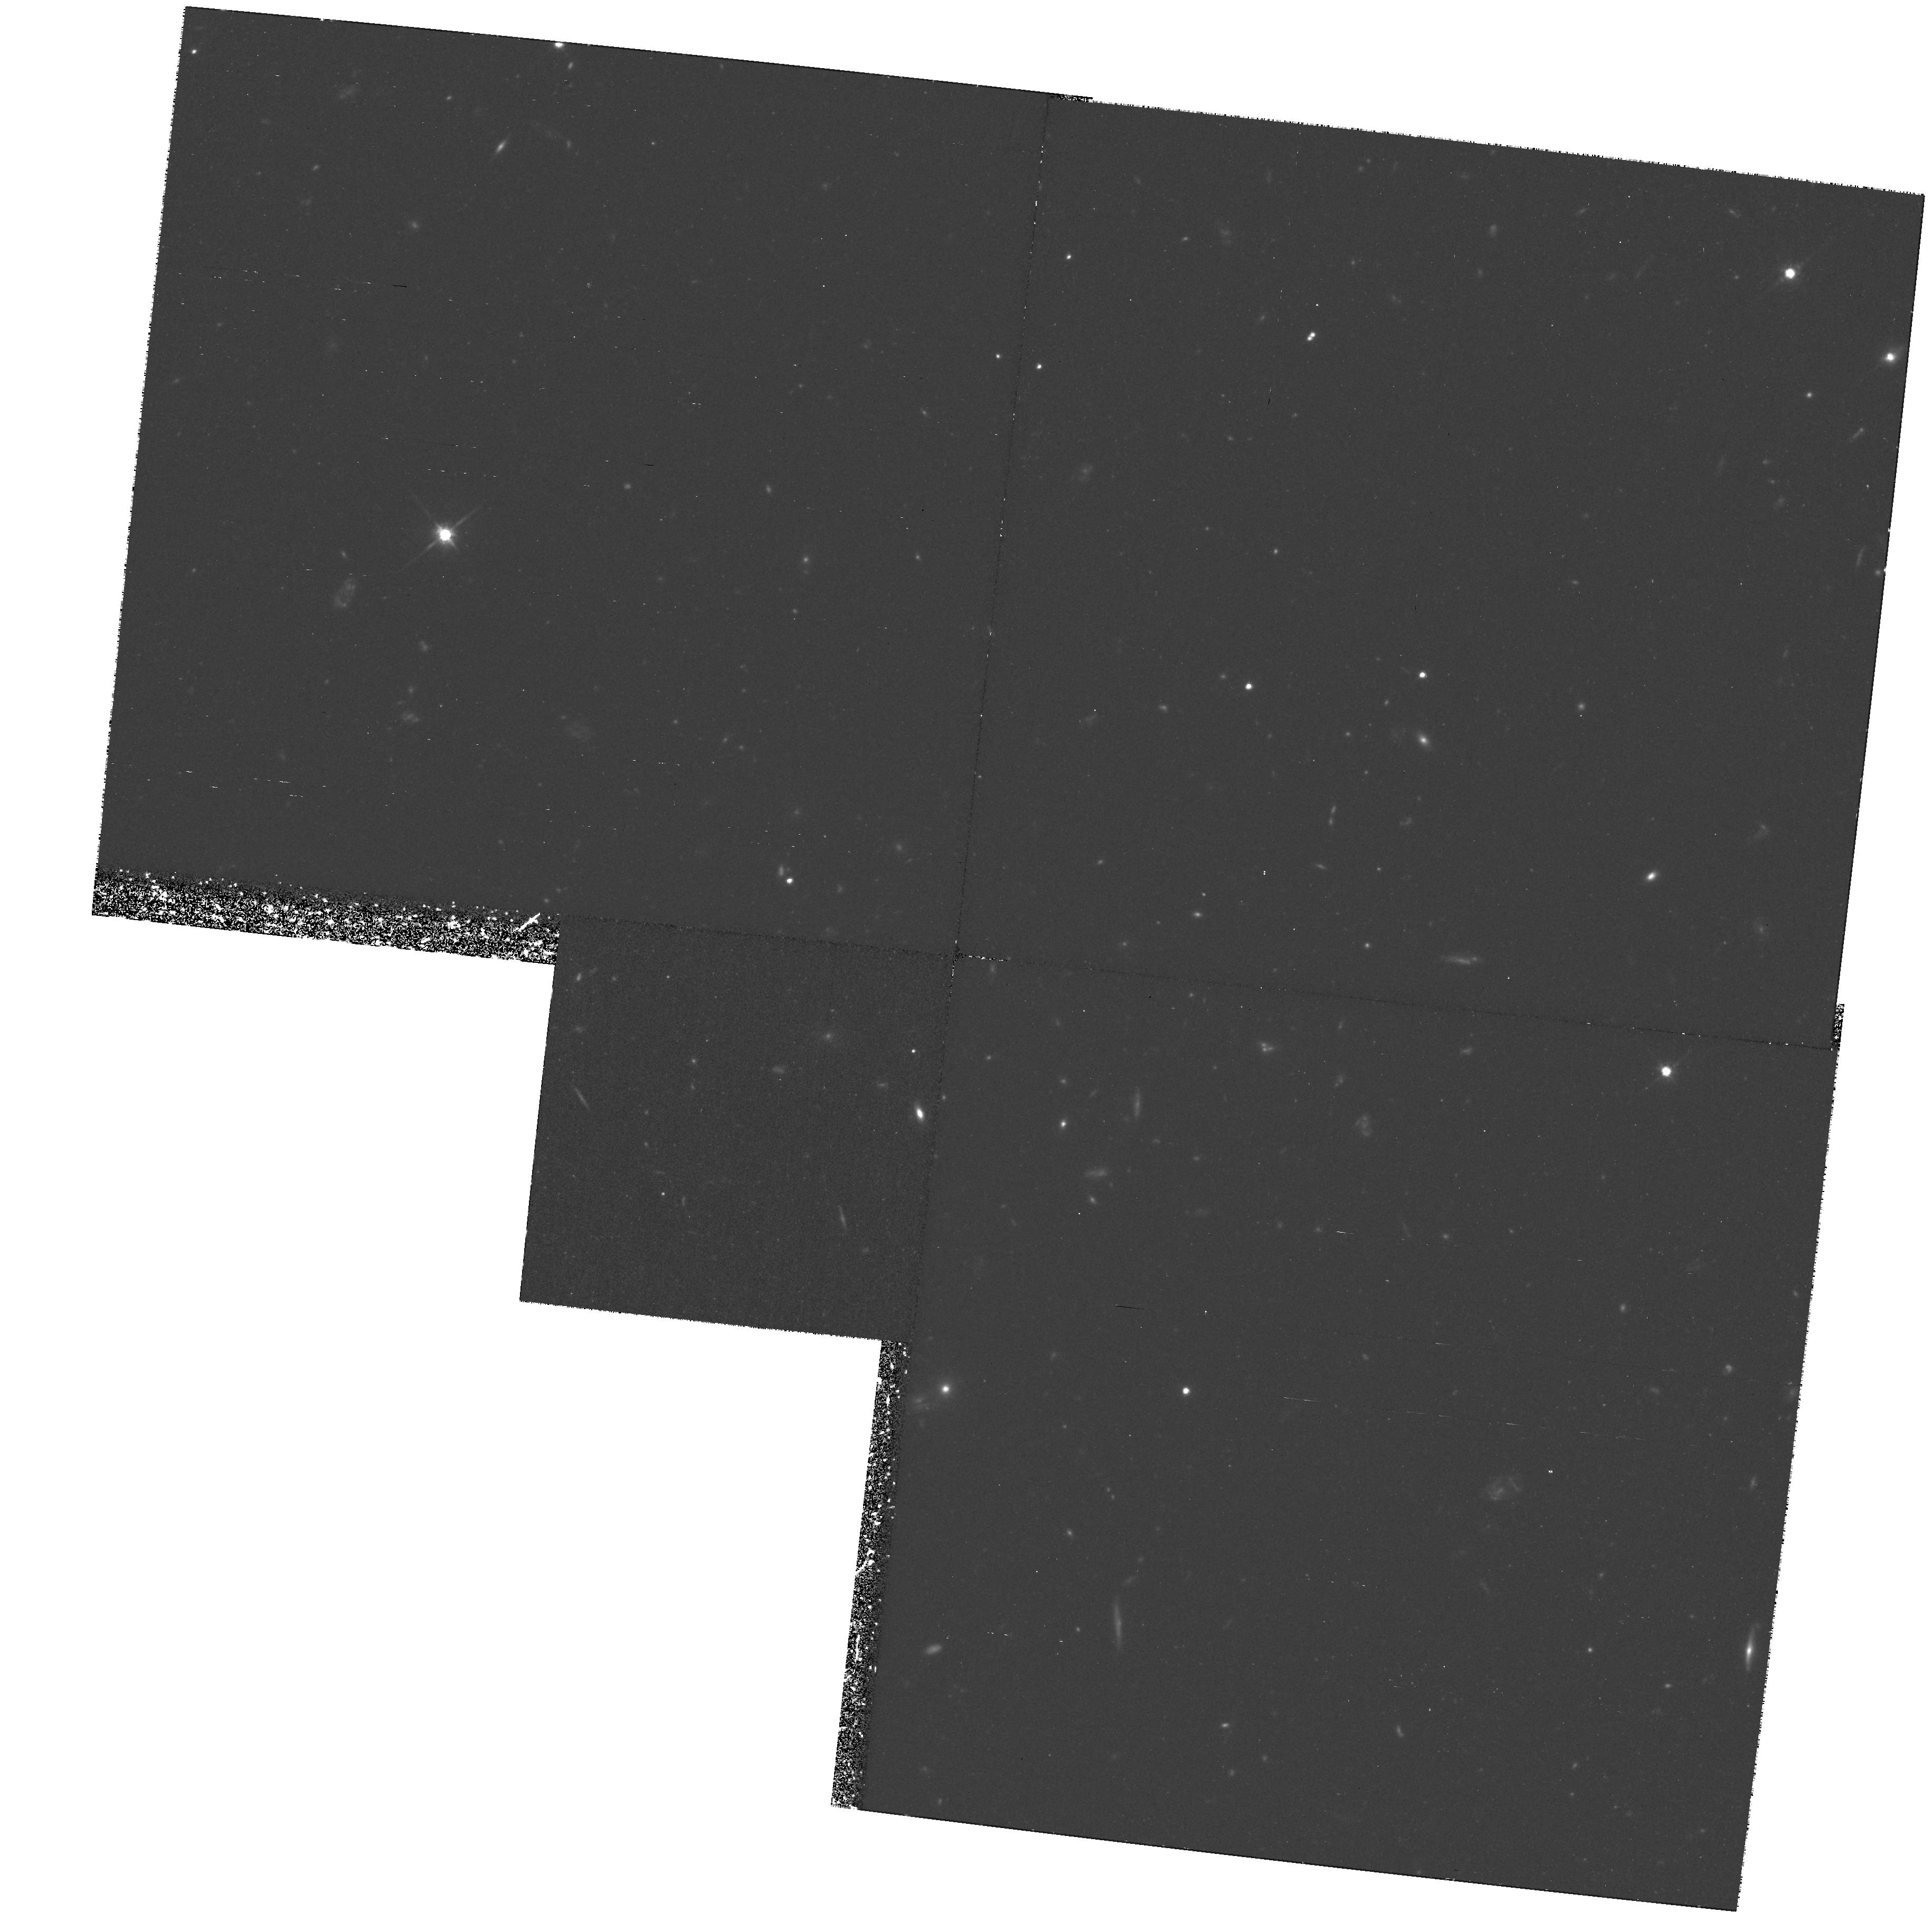
Target: GAL-CLUS-084835+445330
Instrument: WFPC2/PC
Filter: F814W
Exposure: 3.9 h
Observation ID: hst_6812_02_wfpc2_pc_f814w_u51202

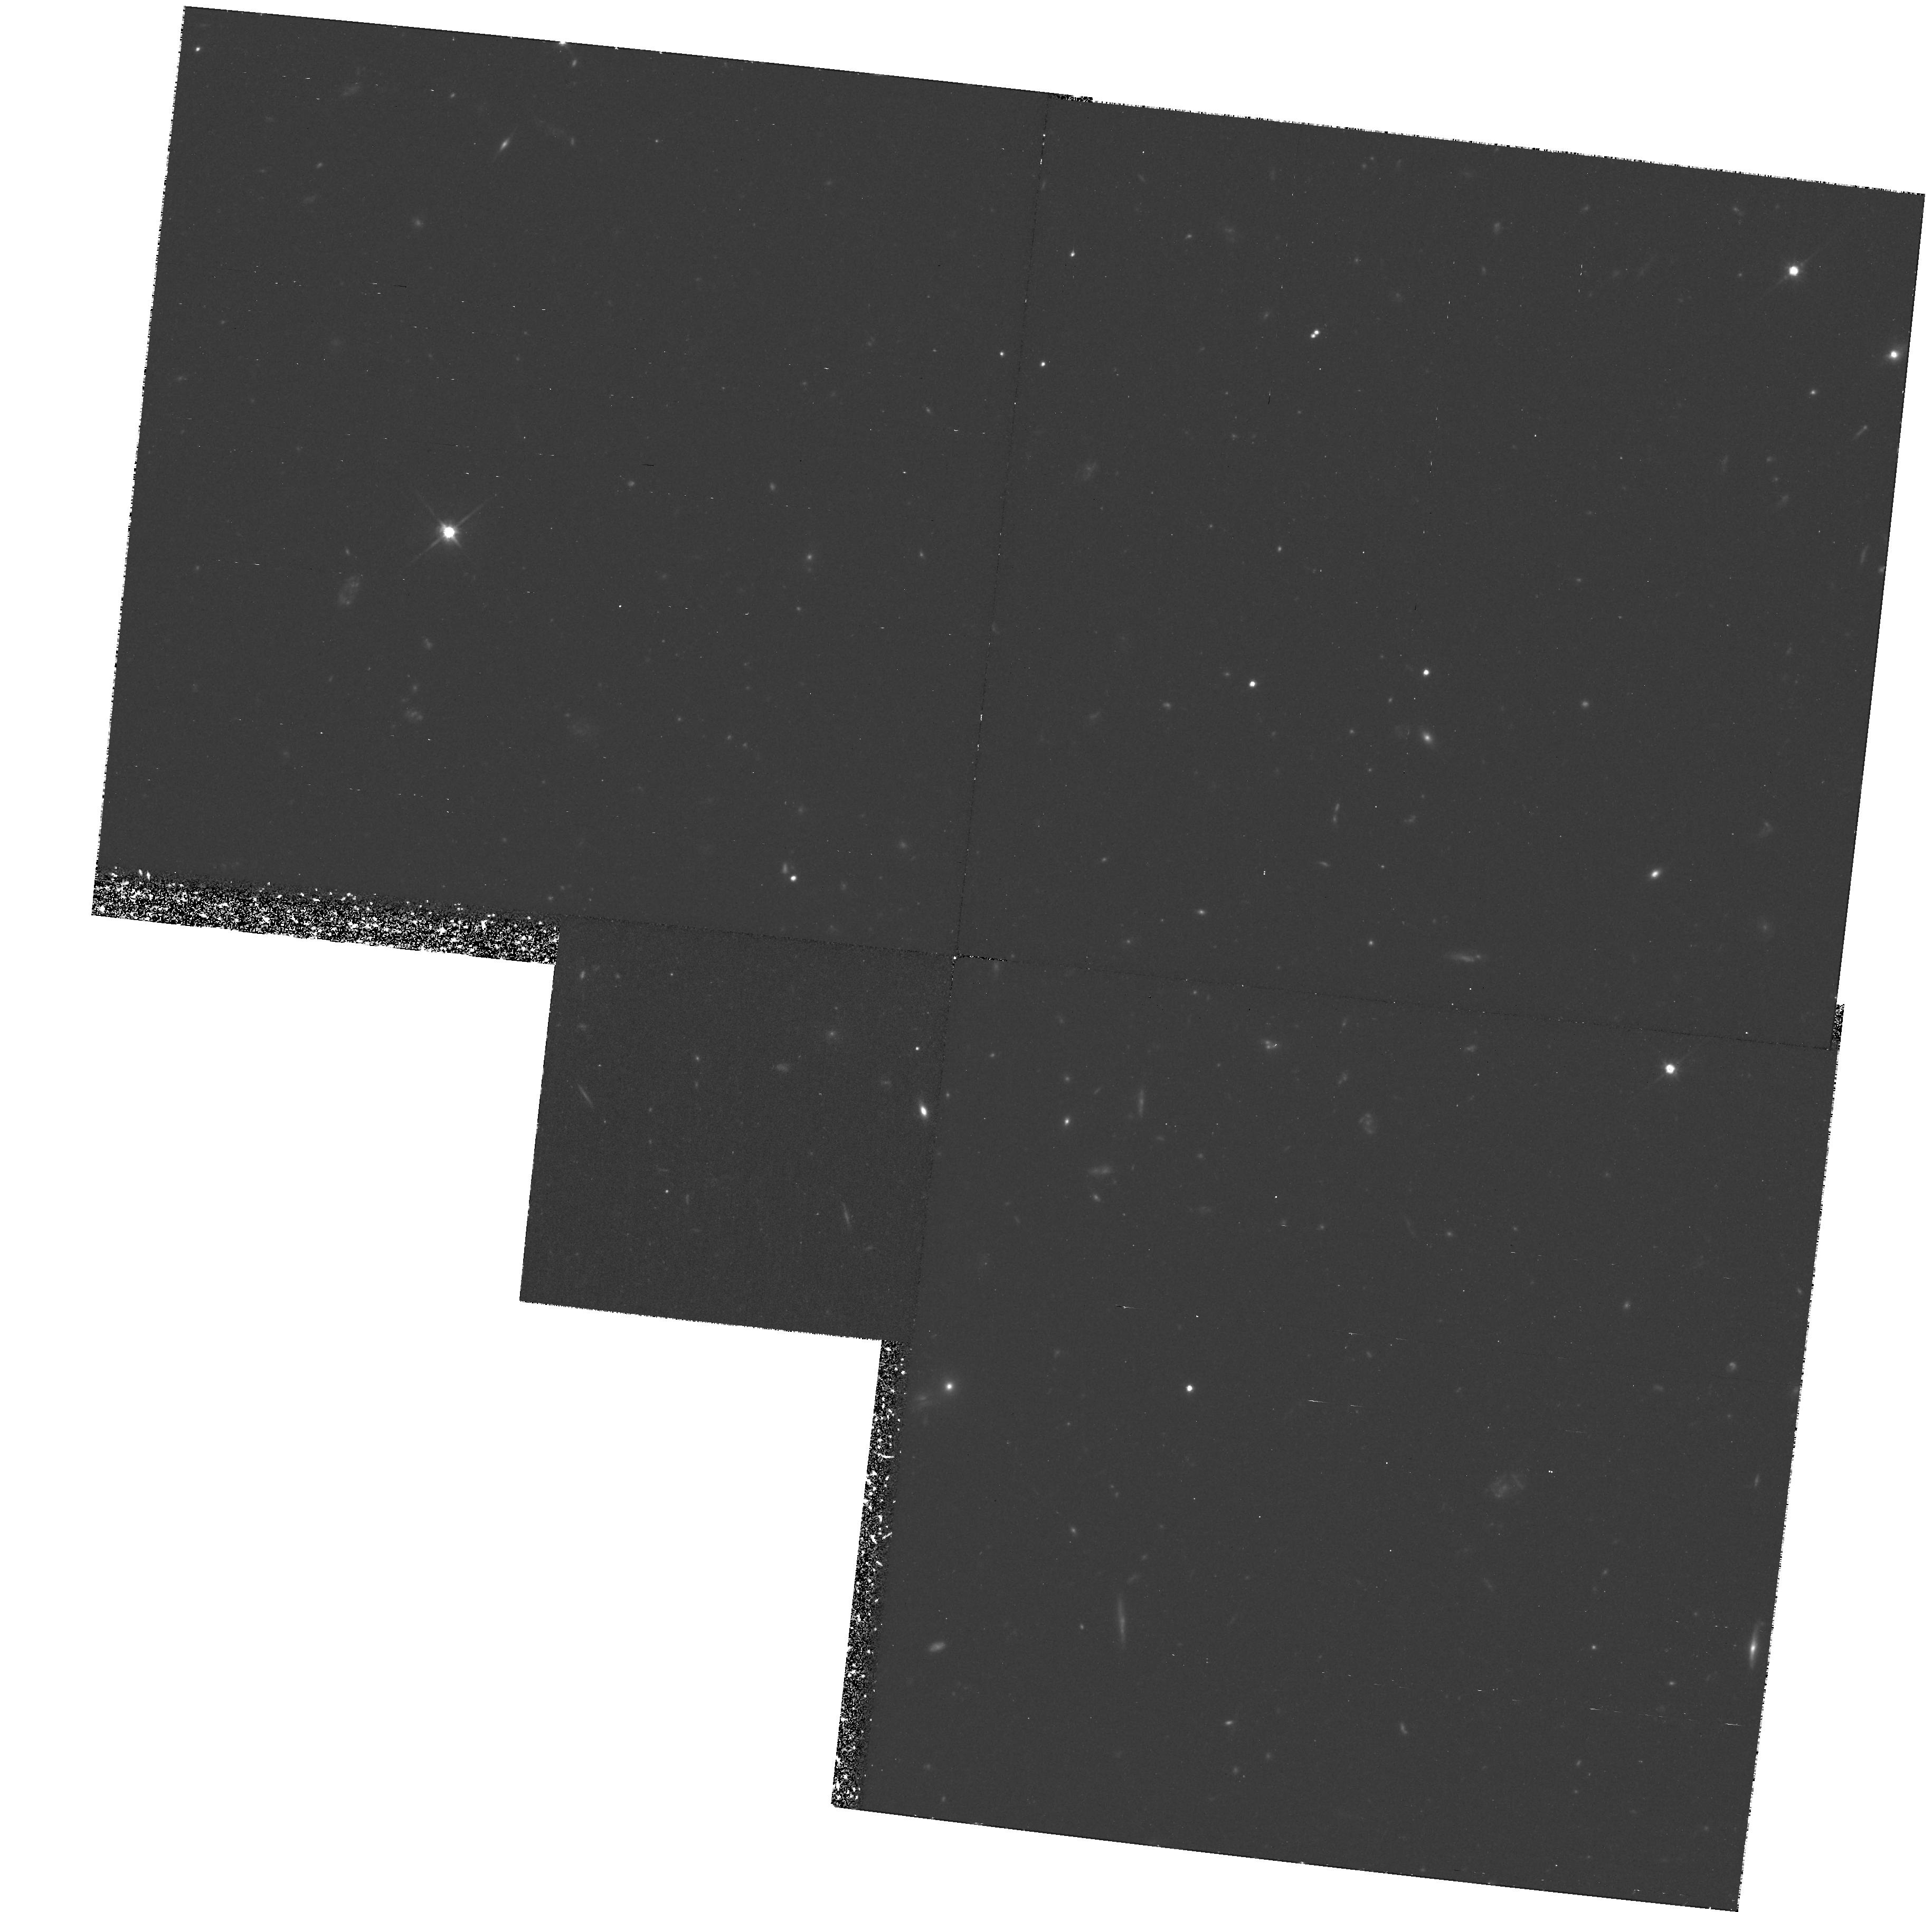
Target: GAL-CLUS-084835+445330
Instrument: WFPC2/PC
Filter: F814W
Exposure: 3.9 h
Observation ID: hst_6812_01_wfpc2_pc_f814w_u51201

The Nature of Very Red Field Galaxies (PI: Elston, Richard)

Near-IR selection is ideal for the study of distant galaxy evolution because it minimizes bias toward finding strongly evolving or star forming galaxies. We have just completed a large area (100 arcmin^2) deep near--IR survey detecting galaxies to K~ 22. We have estimated ``photometric redshifts'' for a sample of galaxies with accurate photometry and K<20 to identify the progenitors of early type galaxies at z > 1 by searching for objects with very red colors. A particulary interesting indicator of z > 1.5 galaxies is the J-K color which should be greater than 2. We find about 3 such galaxies per arcminute, which is similar to the total number of early type (E,S0 and Sa) L^* galaxies expected between 1<z<2. If these are in fact the progenitors of early type galaxies at z > 1 it would appear that most early type galaxies are already well formed by a redshift greater than 2 but that they do begin to have a substantial UV excess at z > 1.5. However, our color selection could be fooled by a population of very dusty galaxies or a population of red AGN. We want to obtain deep WFPC2 images in the F814W filter to study the morphology of these very red galaxies to test if these very distant galaxies already have the morphology of early type galaxies and are thus the progenitors of current day early type galaxies or if they are a distinct new population. If they are early type galaxies, we will use the Kormendy r_e--Mu_e relation to constrain their evolution and confirm their photometric redshifts.